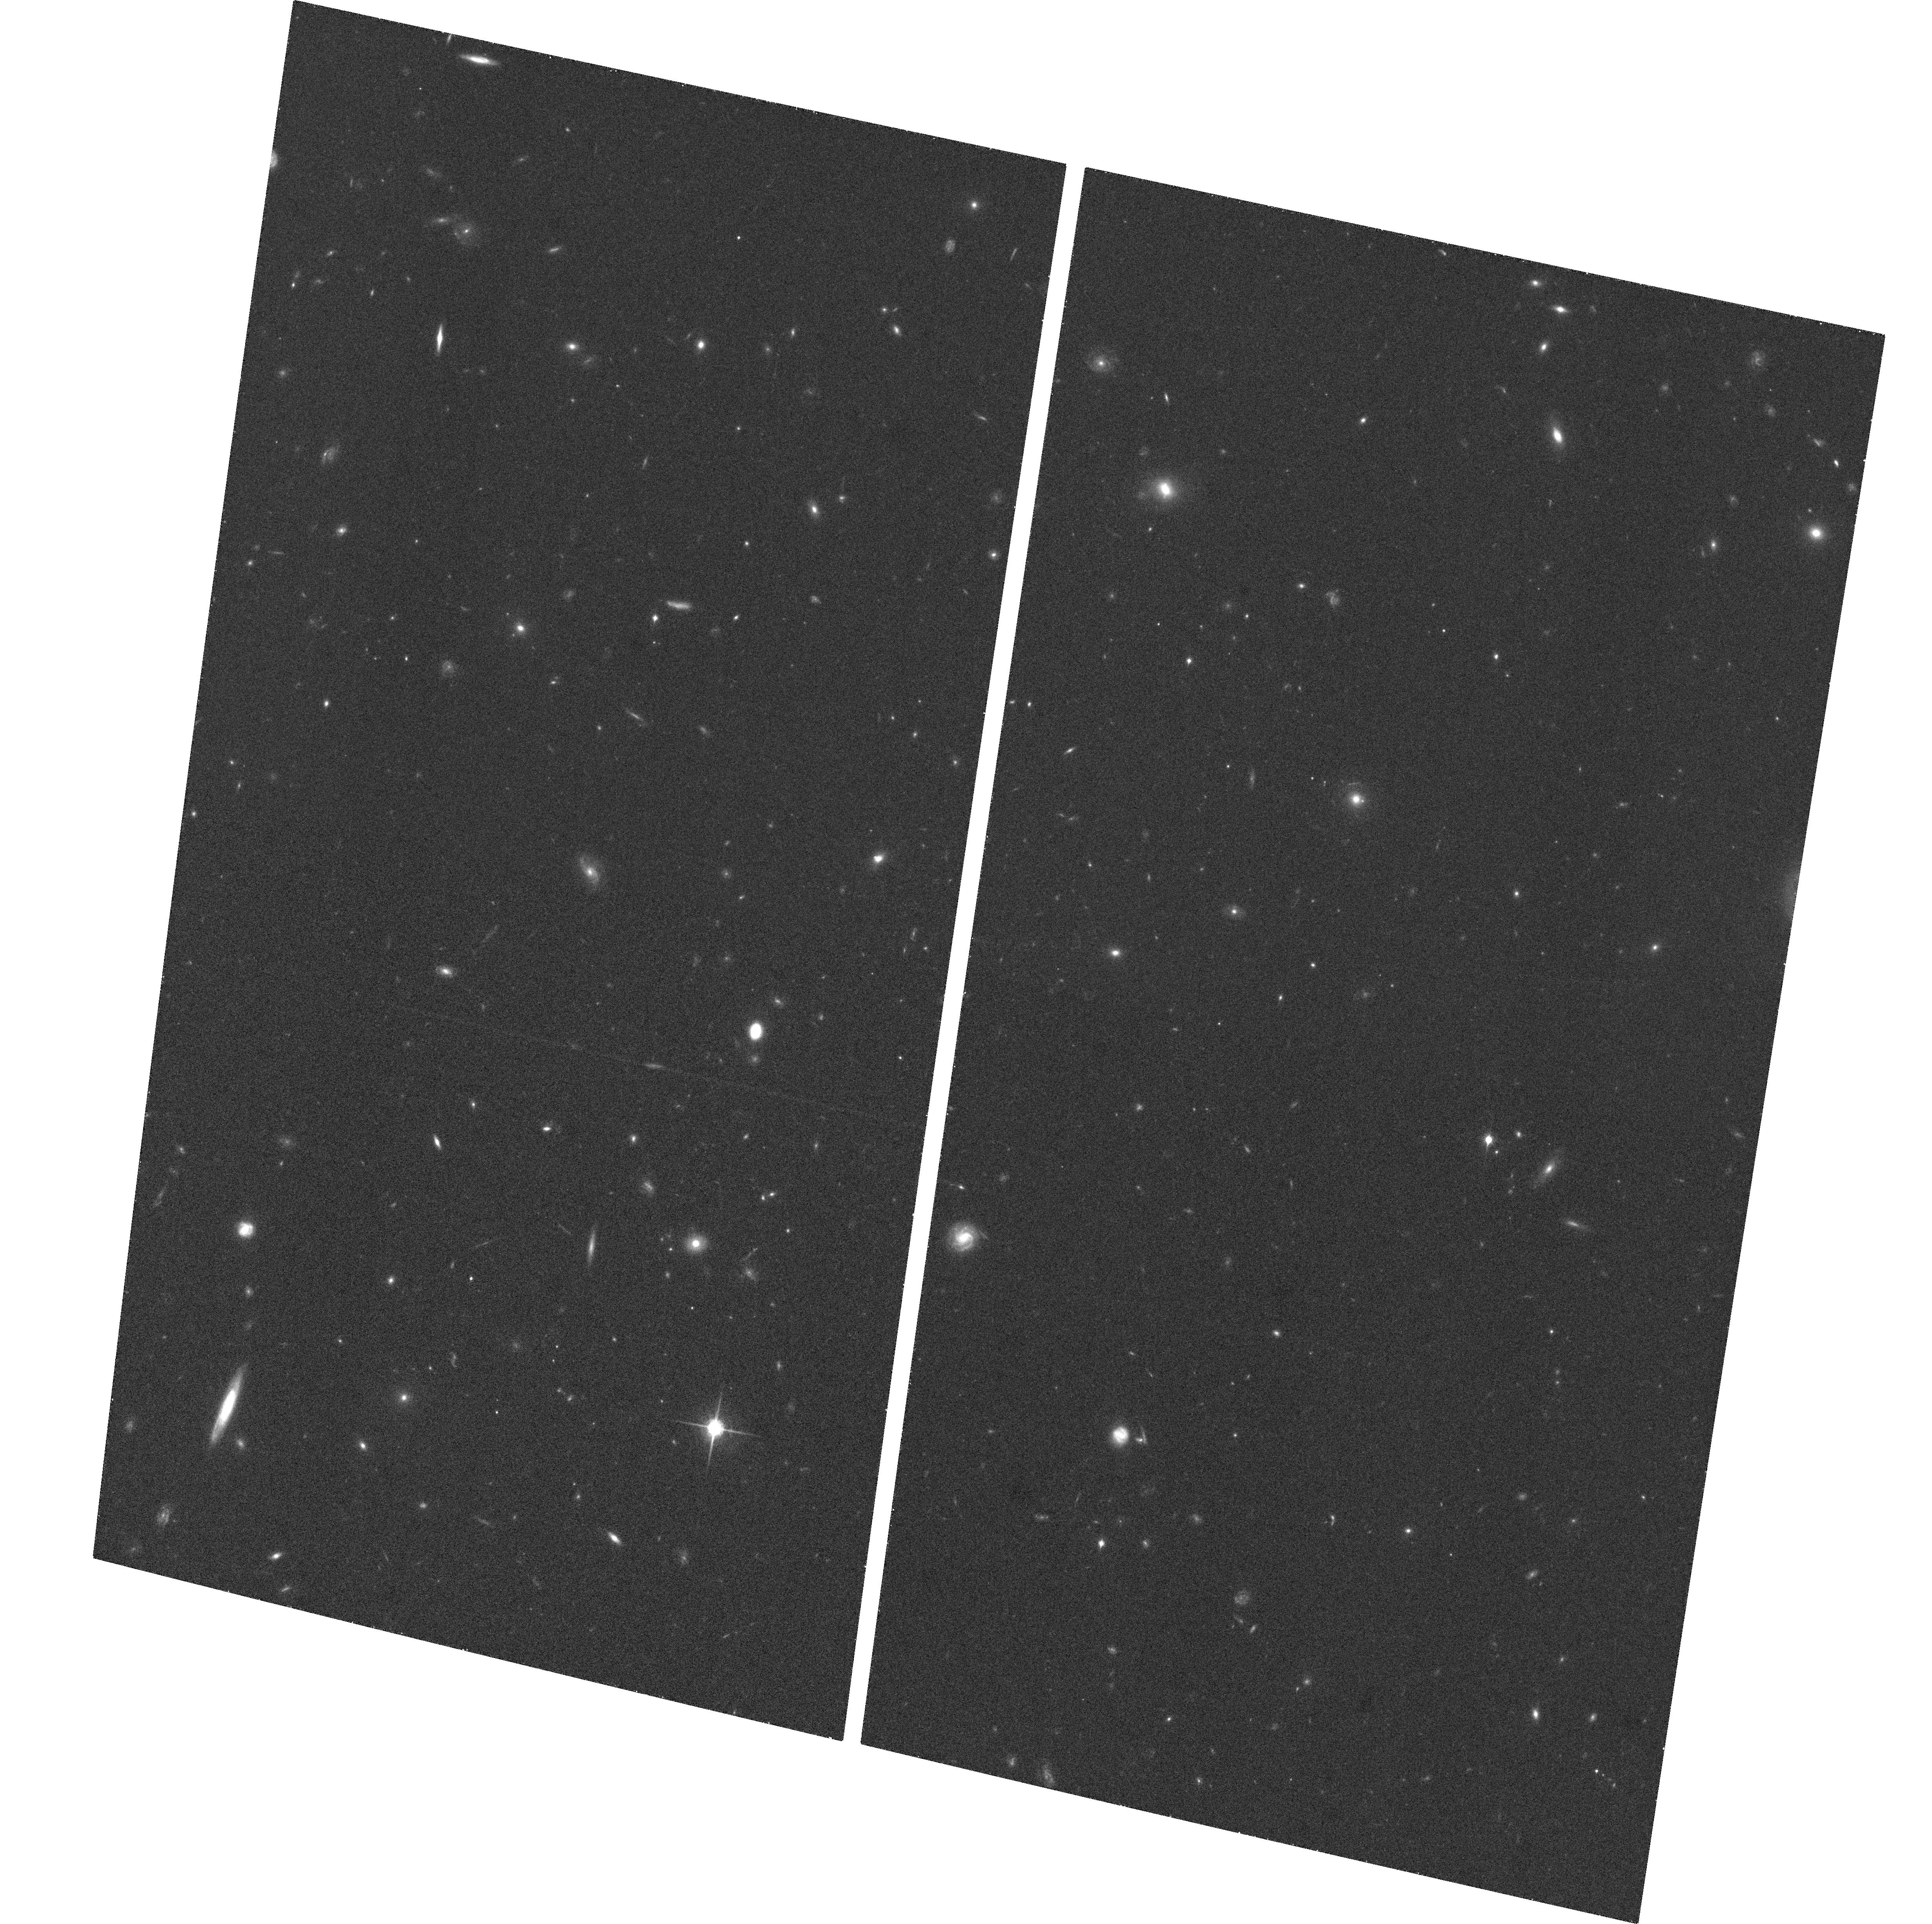
Target: HDFN-5-POS2-ACS
Instrument: ACS/WFC
Filter: F850LP
Exposure: 27 min
Observation ID: hst_9728_16_acs_wfc_f850lp_j8n116

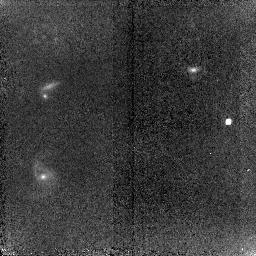
Target: SNTEMP-NIC2
Instrument: NICMOS/NIC2
Filter: F110W
Exposure: 51 min
Observation ID: n8n1r4010

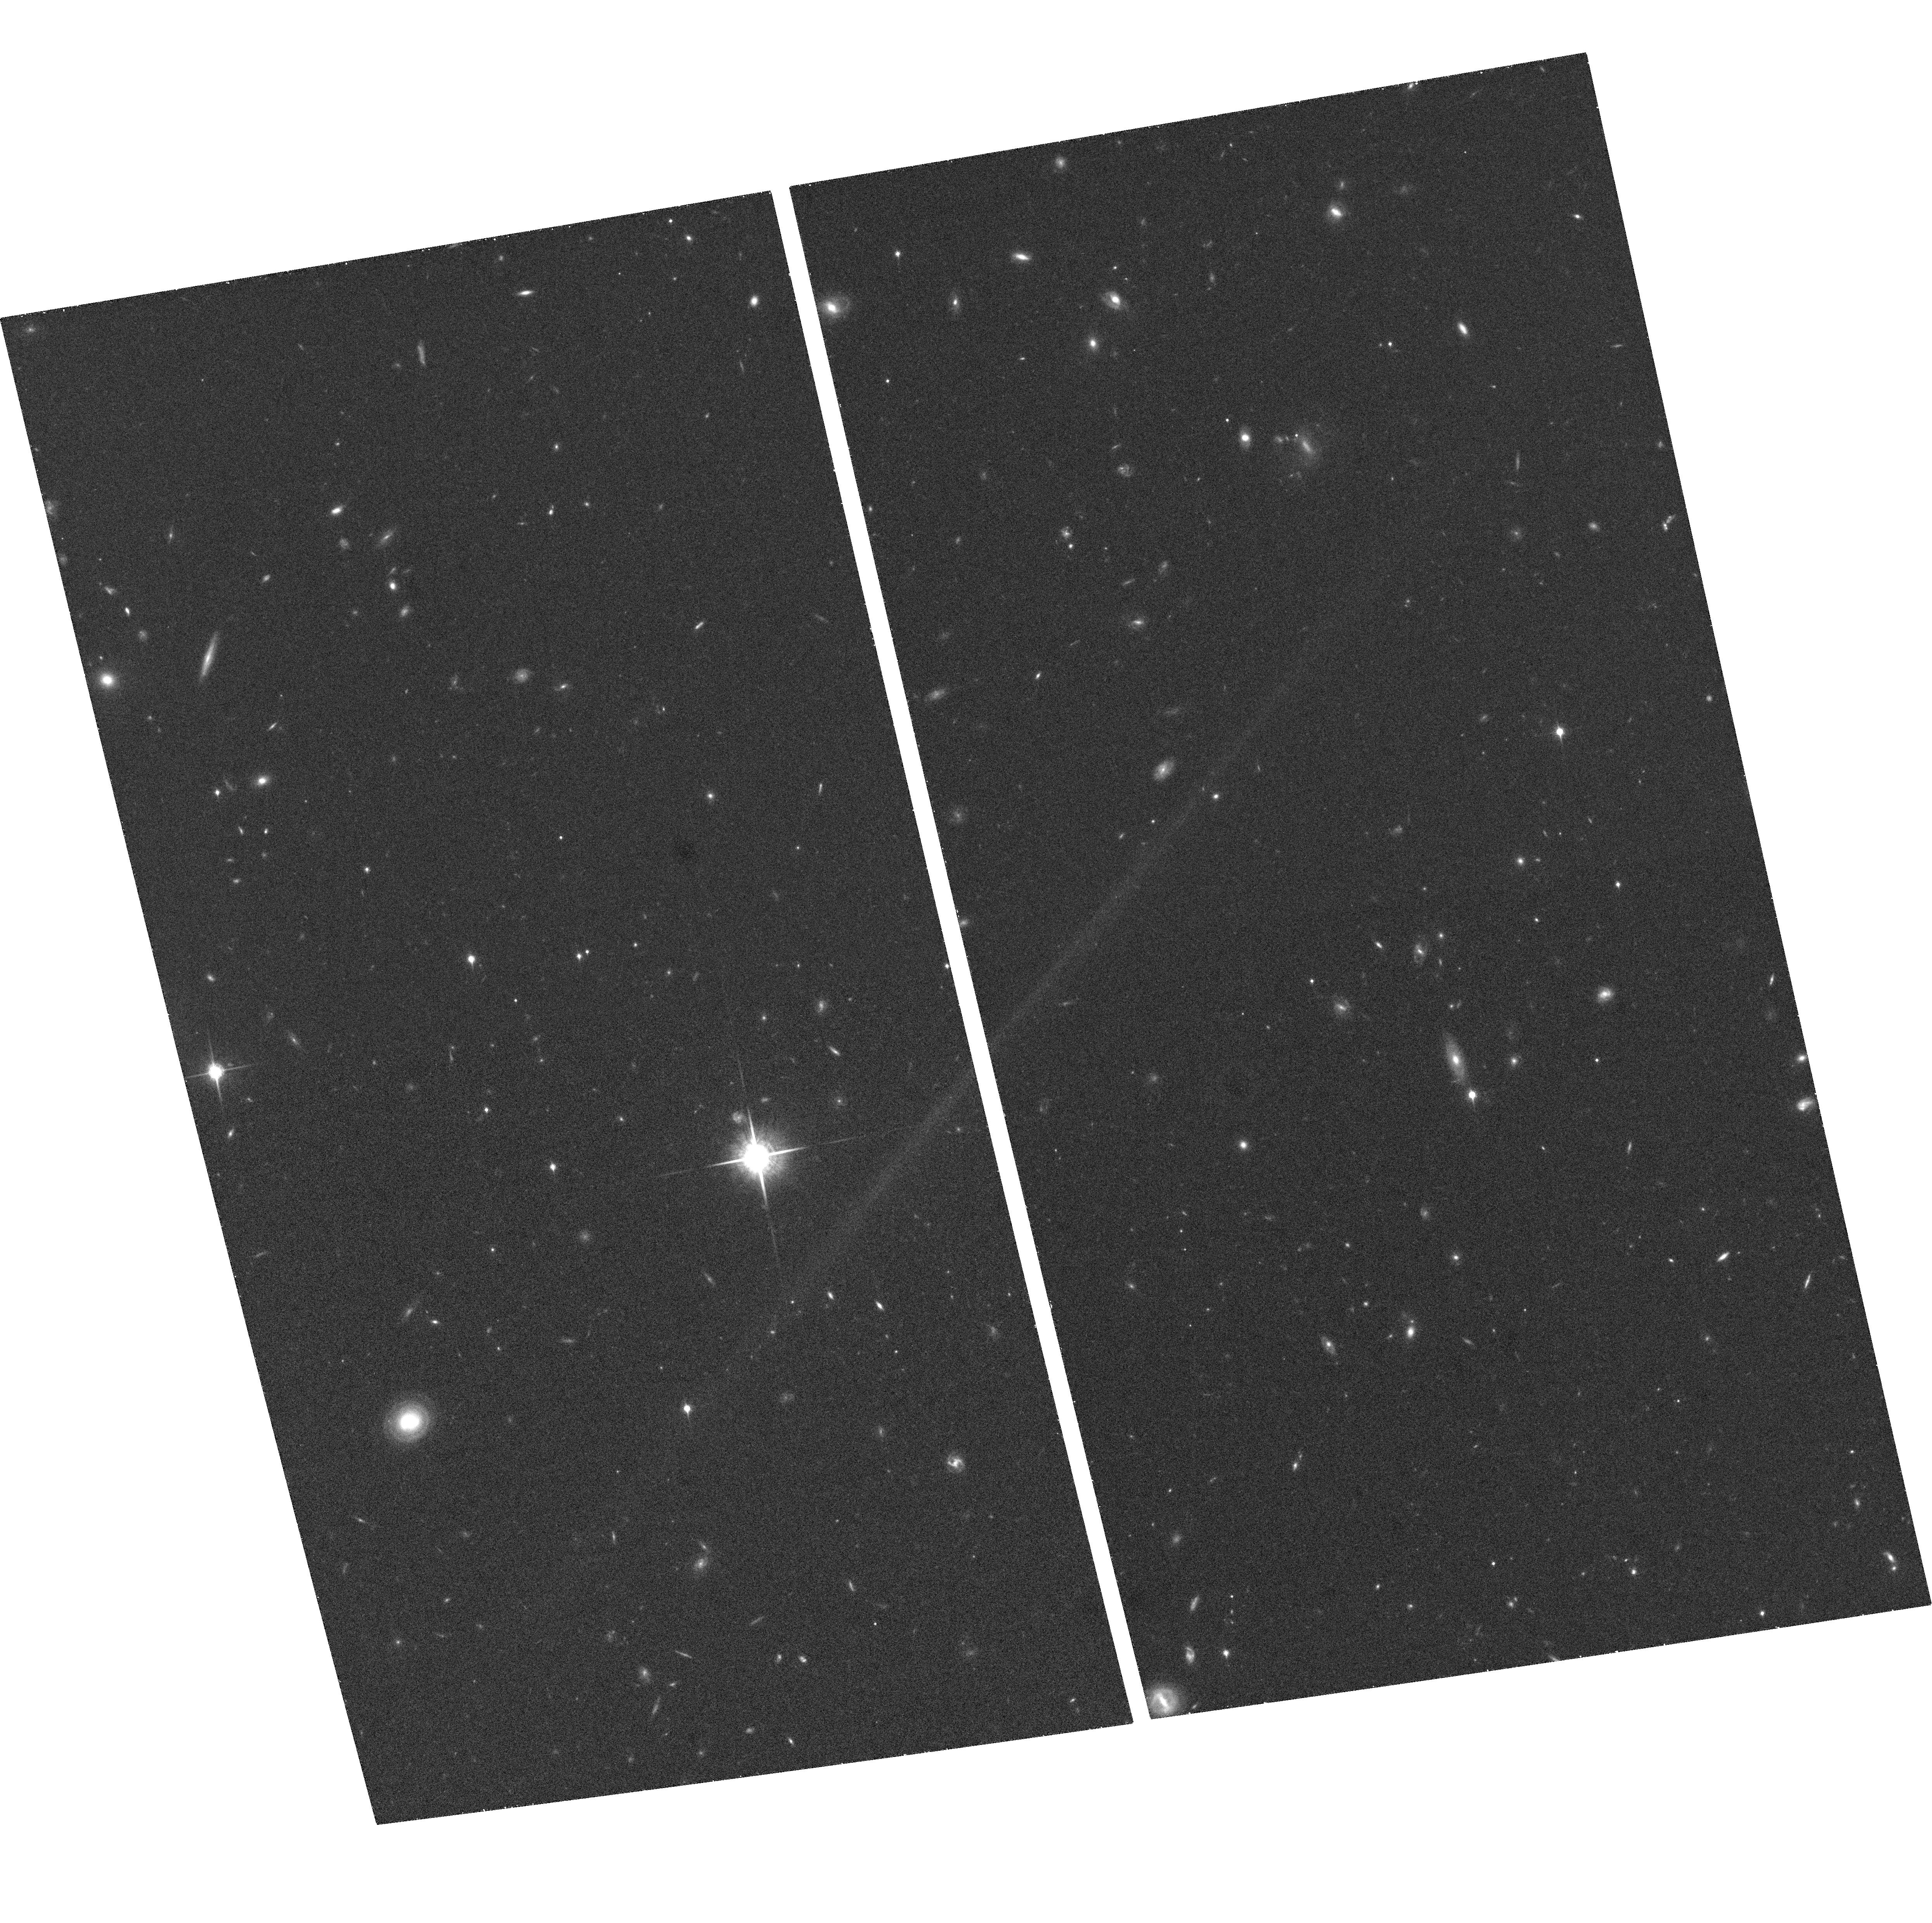
Target: HDFN-5-POS1-ACS
Instrument: ACS/WFC
Filter: F850LP
Exposure: 33 min
Observation ID: hst_9728_25_acs_wfc_f850lp_j8n125

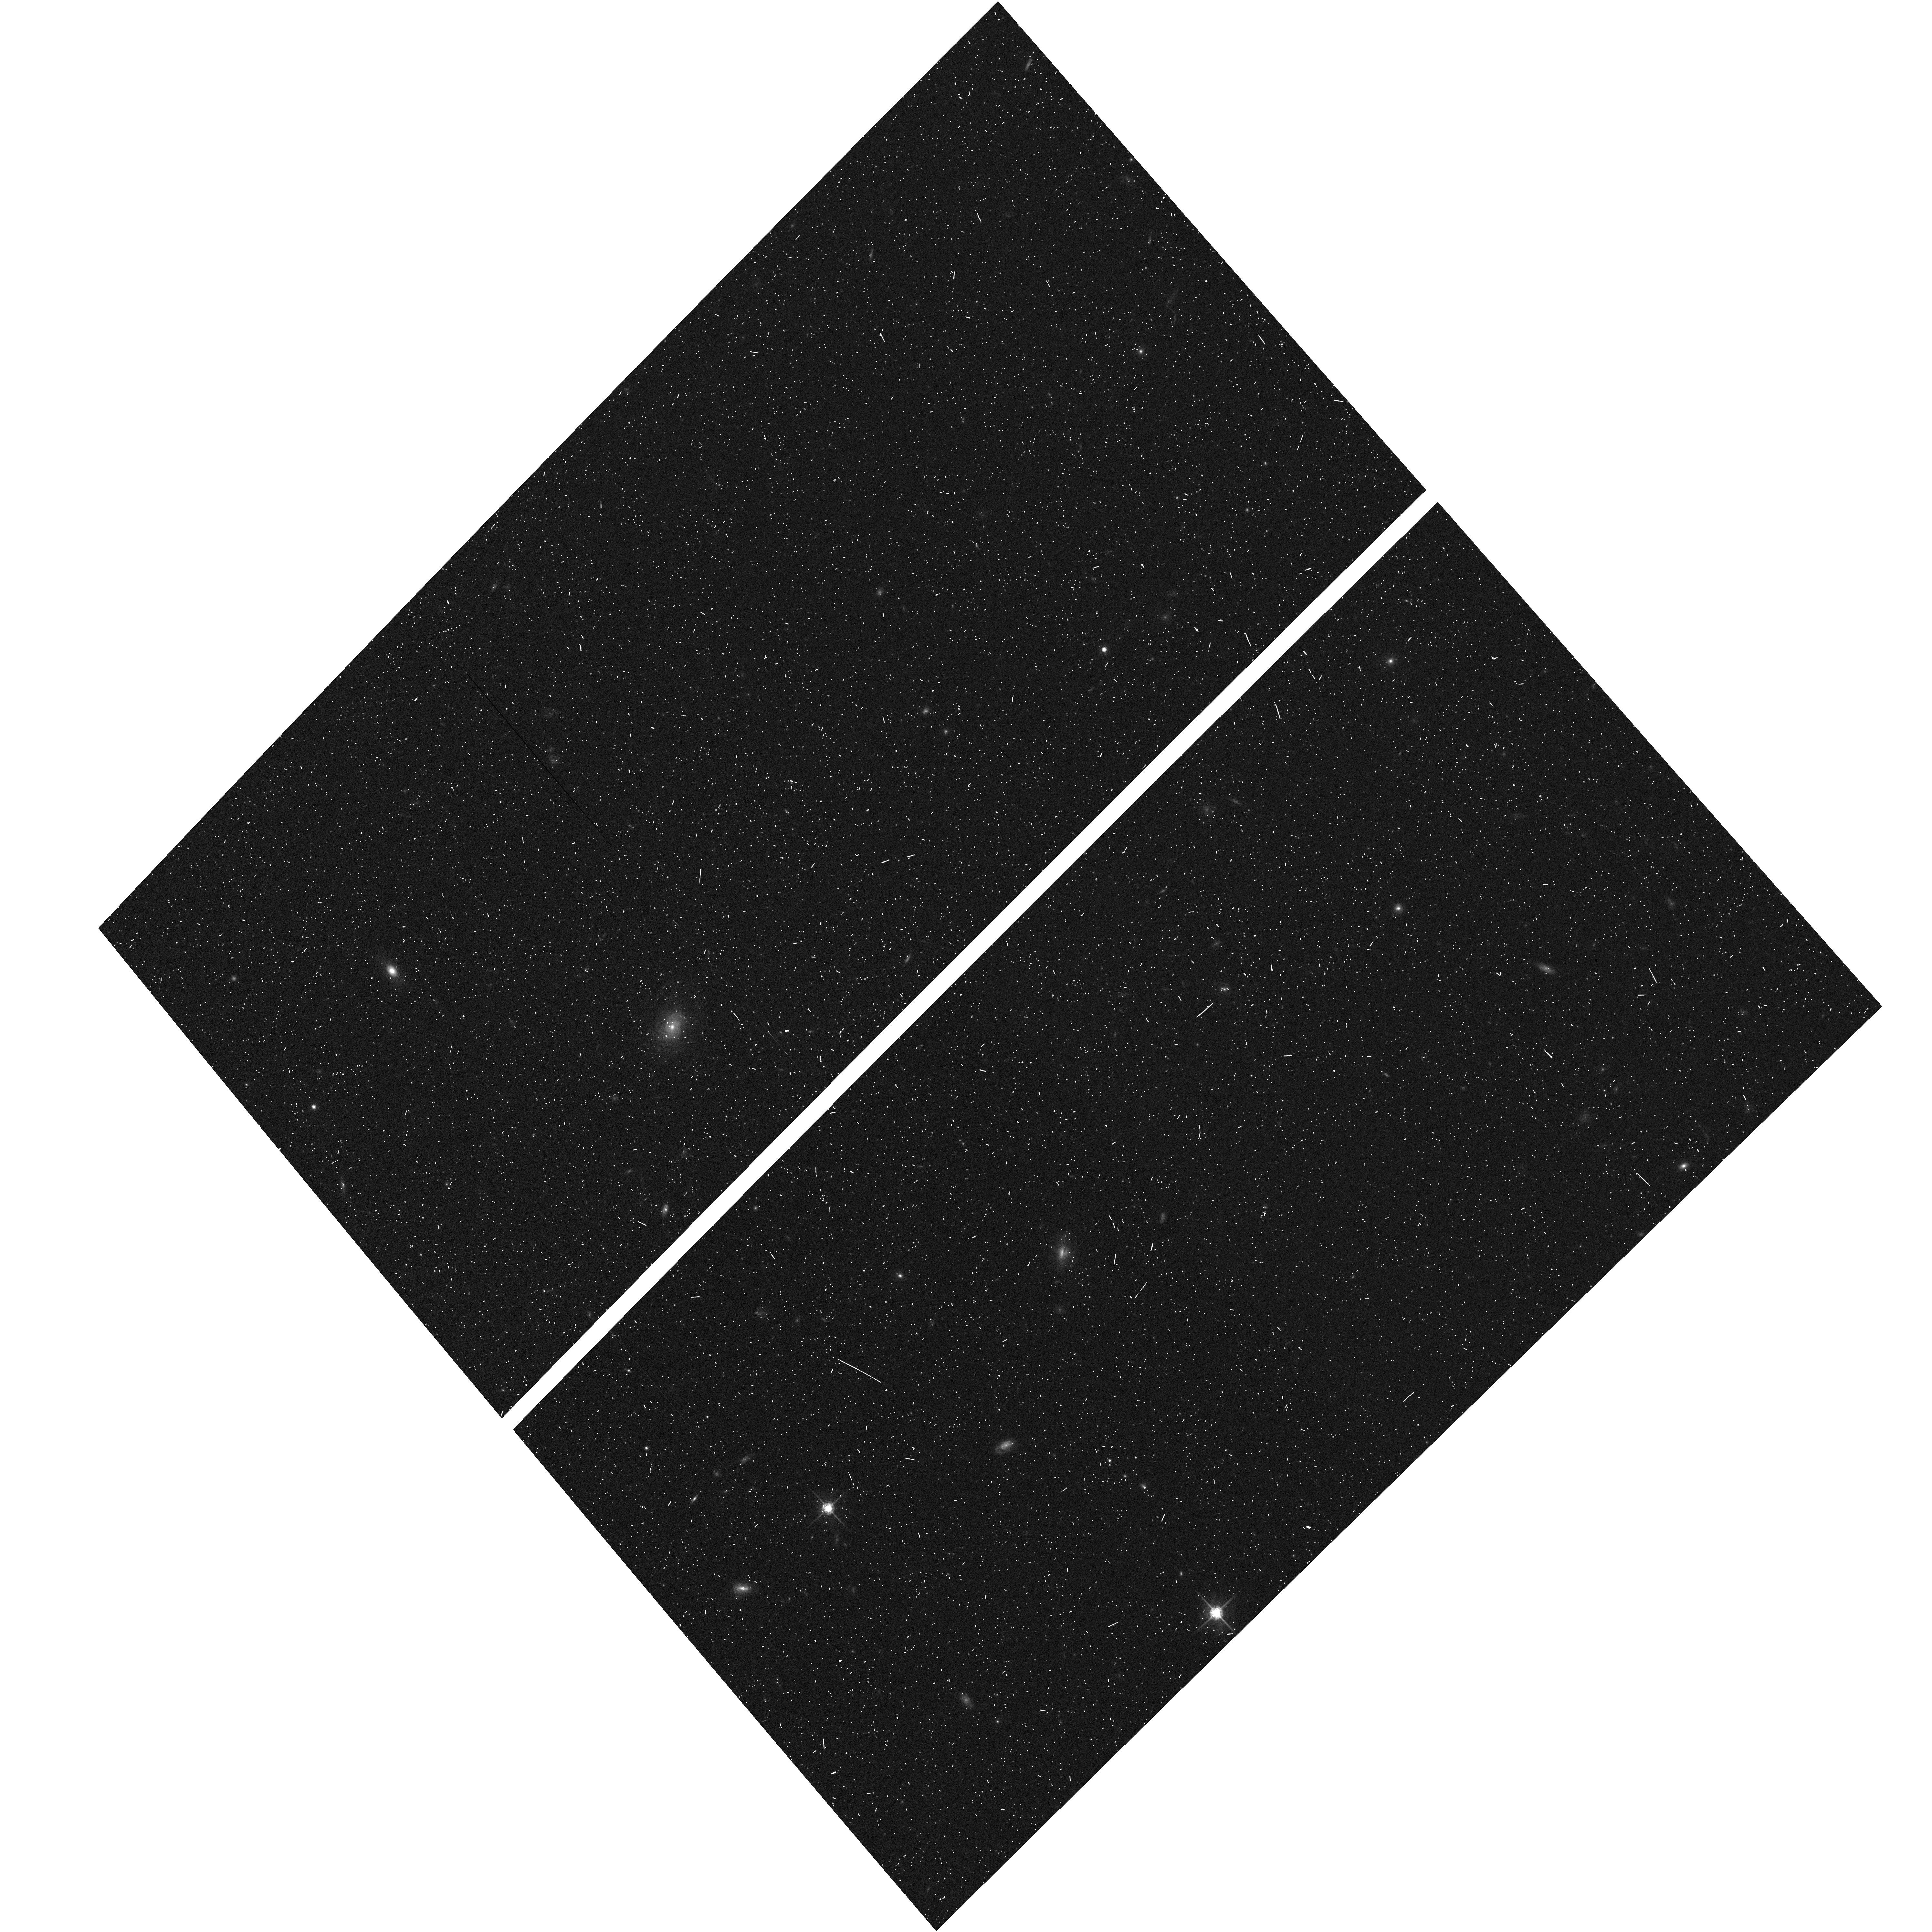
Target: HDF-NORTH-GOODS-TILE-NORM-14
Instrument: ACS/WFC
Filter: F775W
Exposure: 7 min
Observation ID: hst_9728_be_acs_wfc_f775w_j8n1be

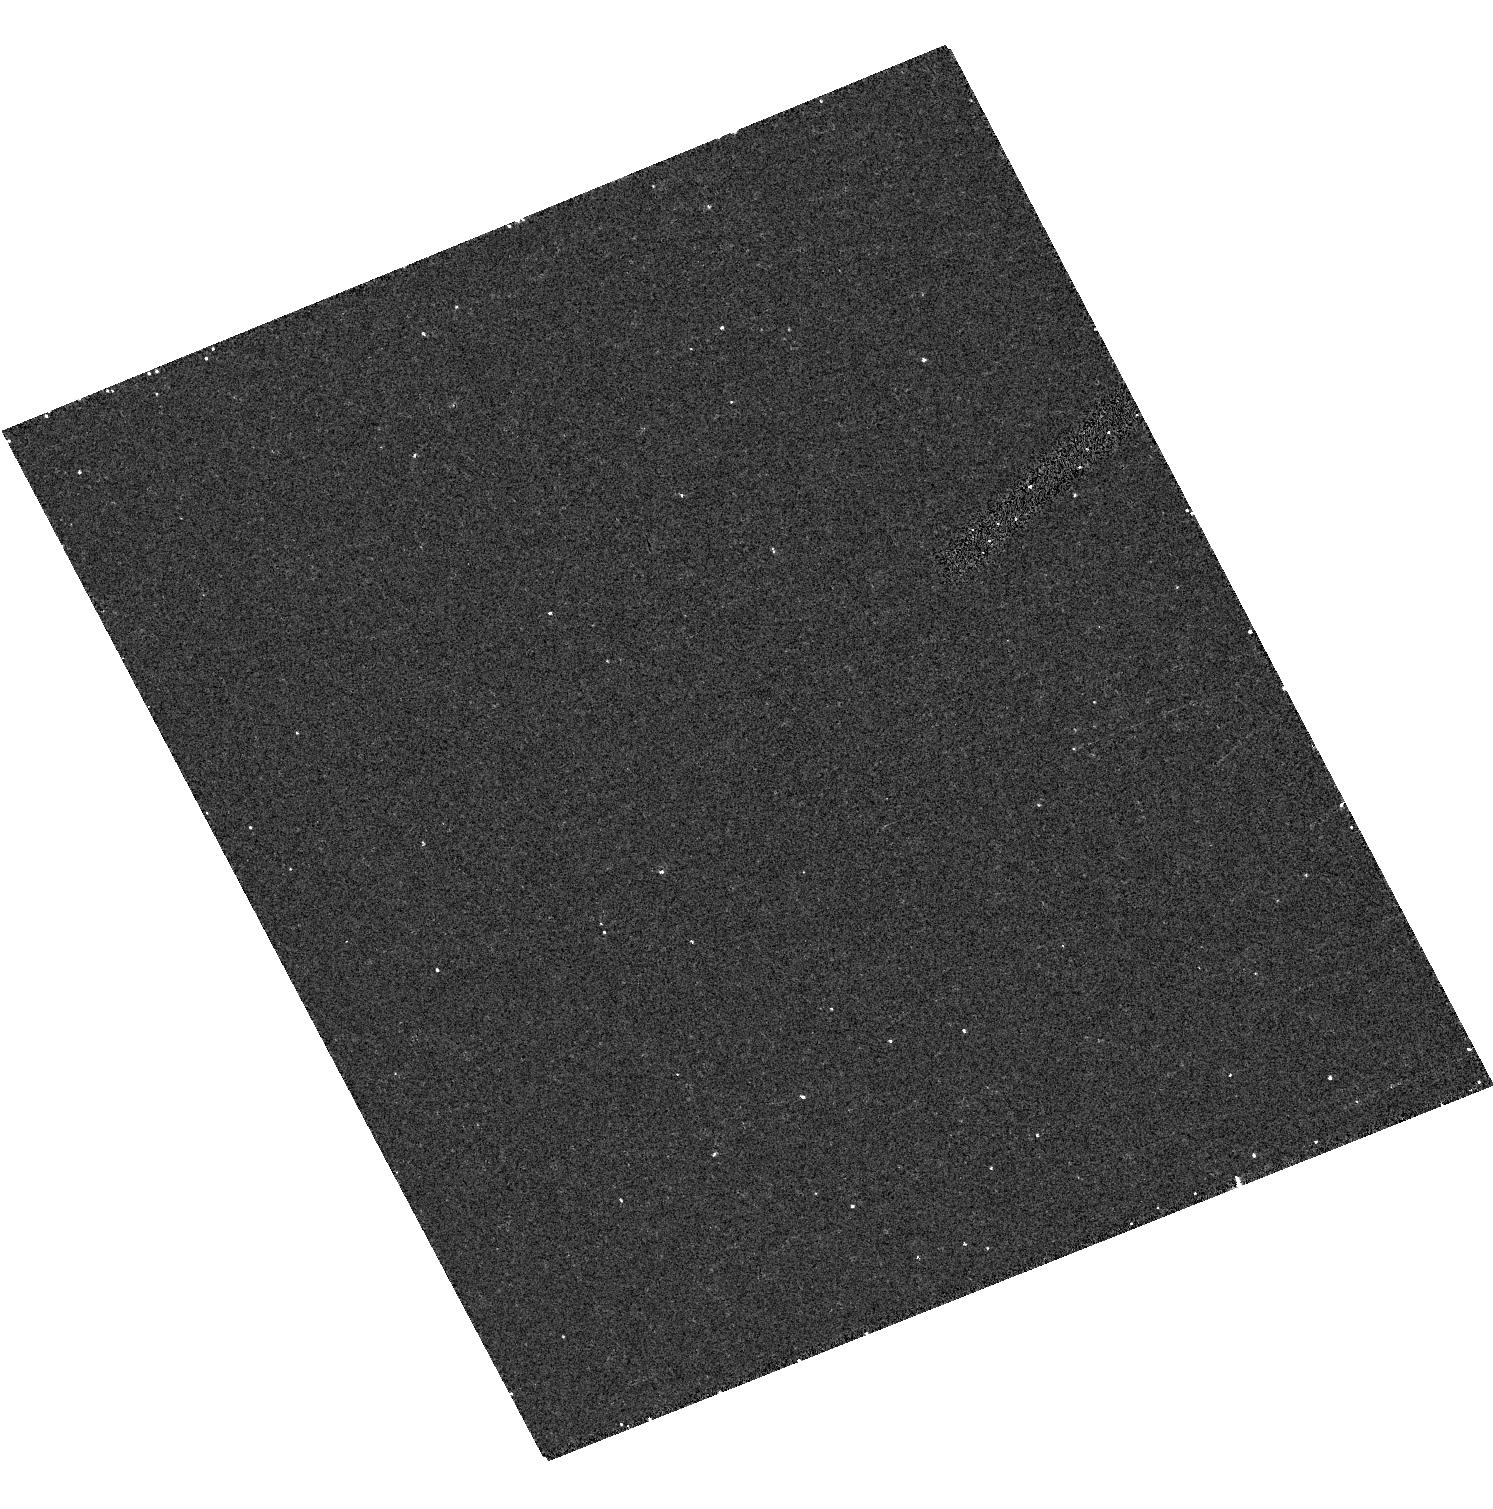
Target: field at RA 189.403°, Dec 62.212°
Instrument: ACS/HRC
Filter: F892N
Exposure: 13 min
Observation ID: hst_9728_14_acs_hrc_f892n_j8n114

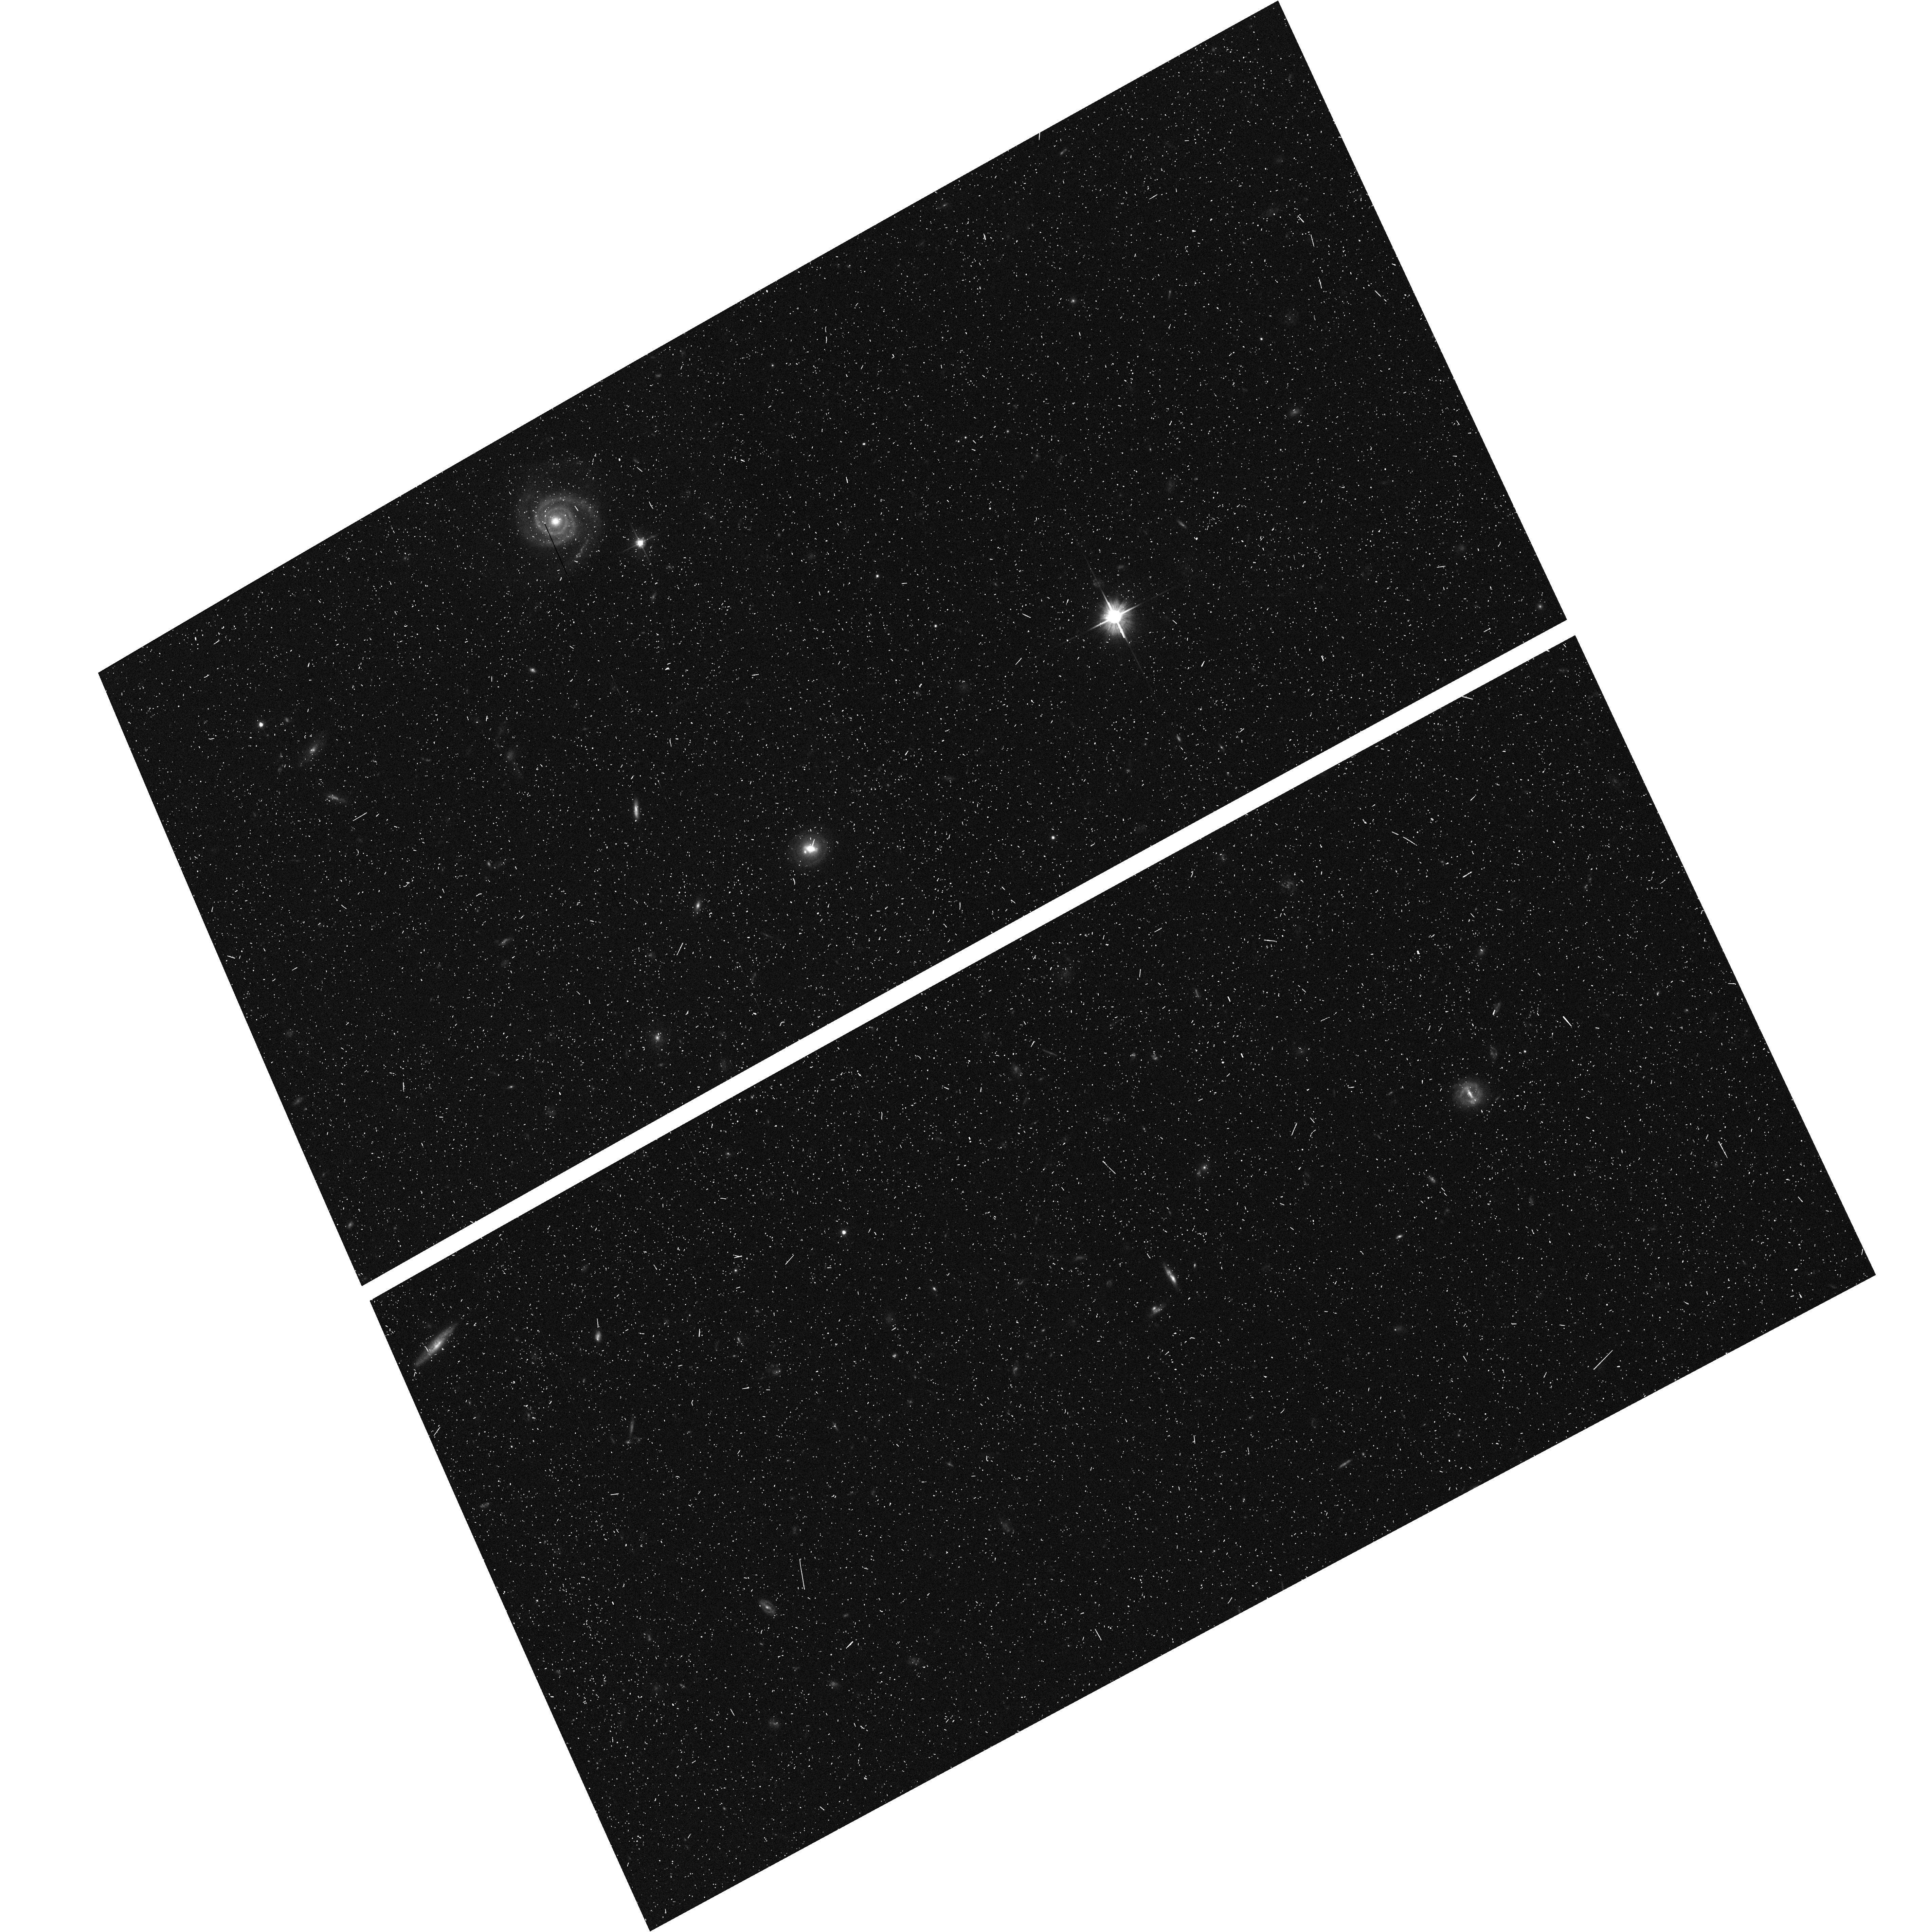
Target: SNTEMP-ACS
Instrument: ACS/WFC
Filter: F606W
Exposure: 10 min
Observation ID: hst_9728_r1_acs_wfc_f606w_j8n1r1

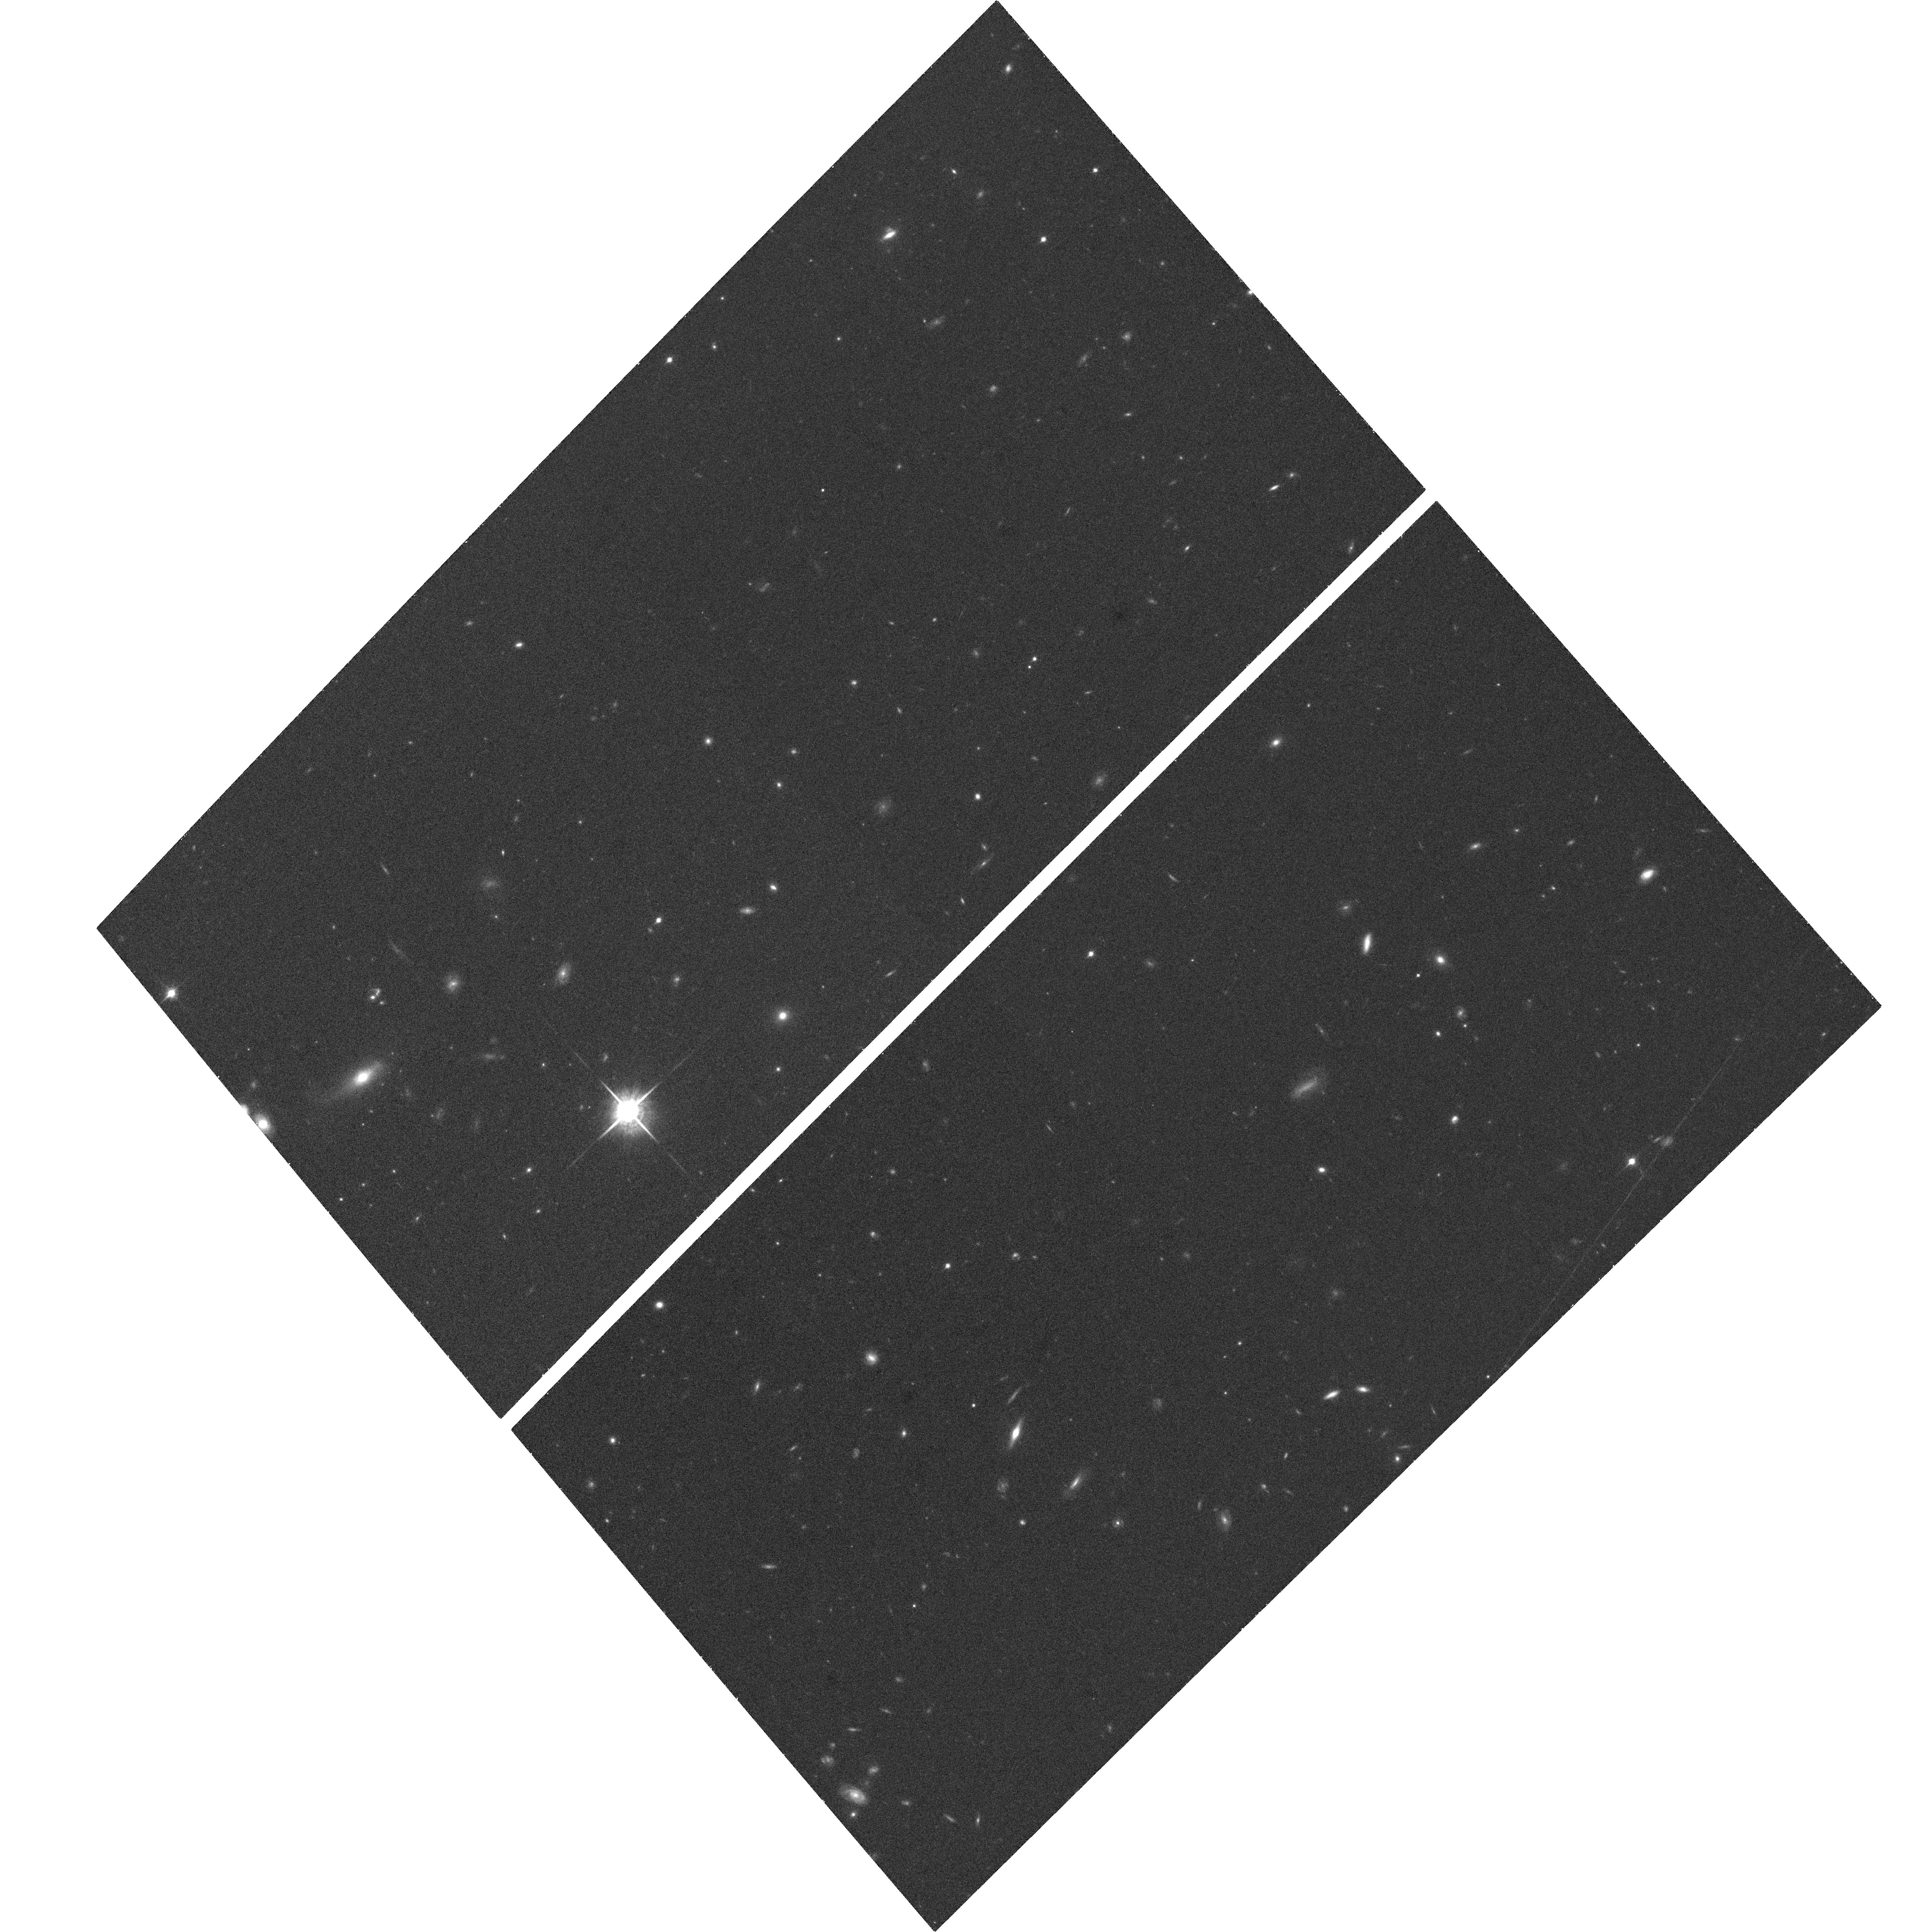
Target: HDF-NORTH-GOODS-TILE-NORM-11
Instrument: ACS/WFC
Filter: F850LP
Exposure: 27 min
Observation ID: hst_9728_bb_acs_wfc_f850lp_j8n1bb

Tracing the History of Cosmic Expansion to z~2 with Type Ia Supernovae (PI: Riess, Adam)

Type Ia supernovae (SNe Ia) provide the only direct evidence for an accelerating universe, an extraordinary result that needs the most rigorous test. The case for cosmic acceleration rests on the observation that SNe Ia at z = 0.5 are about 0.25 mag fainter than they would be in a universe without acceleration. A powerful and straightforward way to assess the reliability of the SN Ia measurement and the conceptual framework of its interpretation is to look for cosmic deceleration at z > 1. This would be a clear signature of a mixed dark-matter and dark-energy universe. Systematic errors in the SNe Ia result attributed to grey dust or cosmic evolution of the SN Ia peak luminosity would not show this change of sign. We have obtained a toehold on this putative ``epoch of deceleration'' with SN 1997ff at z = 1.7, and 3 more at z > 1 from our Cycle 11 program, all found and followed by HST. However, this is too important a test to rest on just a few objects, anyone of which could be subject to a lensed line-of-sight or misidentification. Here we propose to extend our measurement with observations of twelve SNe Ia in the range 1.0 < z < 1.5 or 6 such SNe Ia and 1 ultradistant SN Ia at z = 2, that will be discovered as a byproduct from proposed Treasury and DD programs. These objects will provide a much firmer foundation for a conclusion that touches on important questions of fundamental physics.